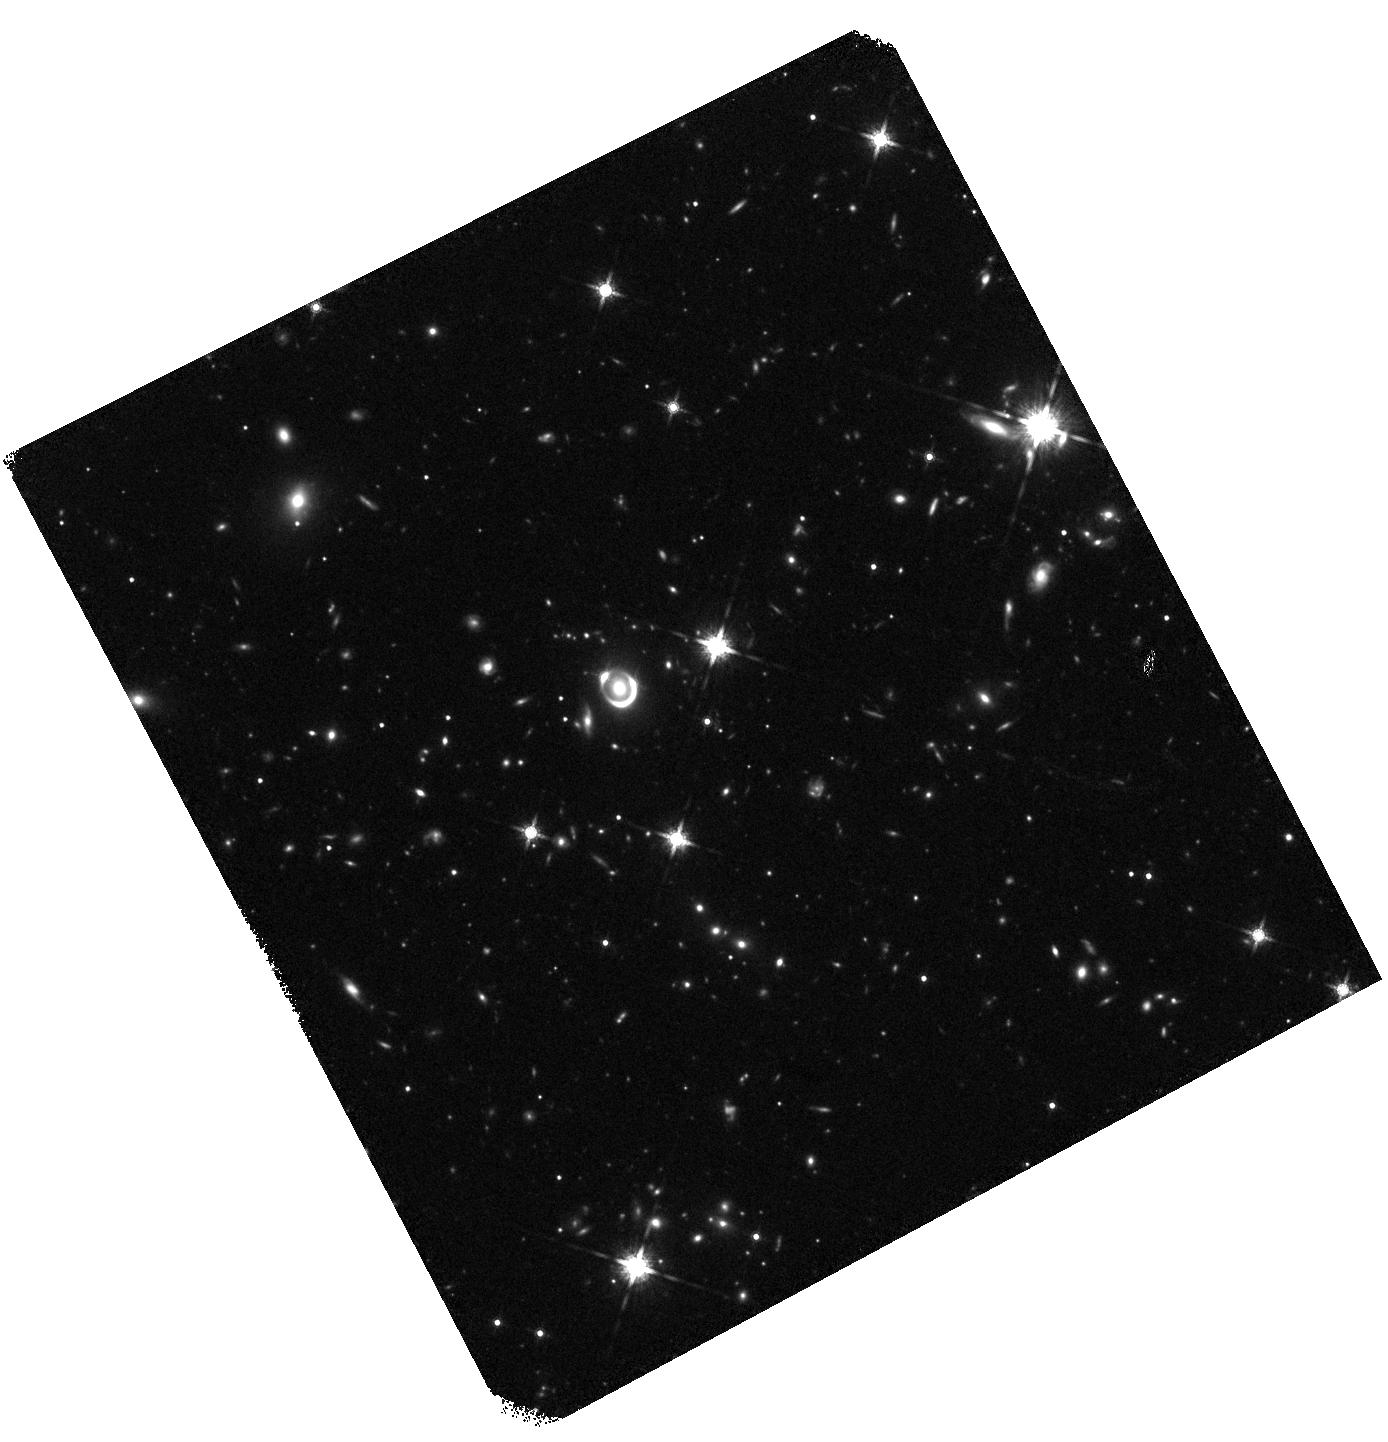
Target: PSJ2107-1611. Instrument: WFC3/IR. Filter: F160W. Exposure: 30 min. Observation ID: hst_17601_51_wfc3_ir_f160w_ifbi51

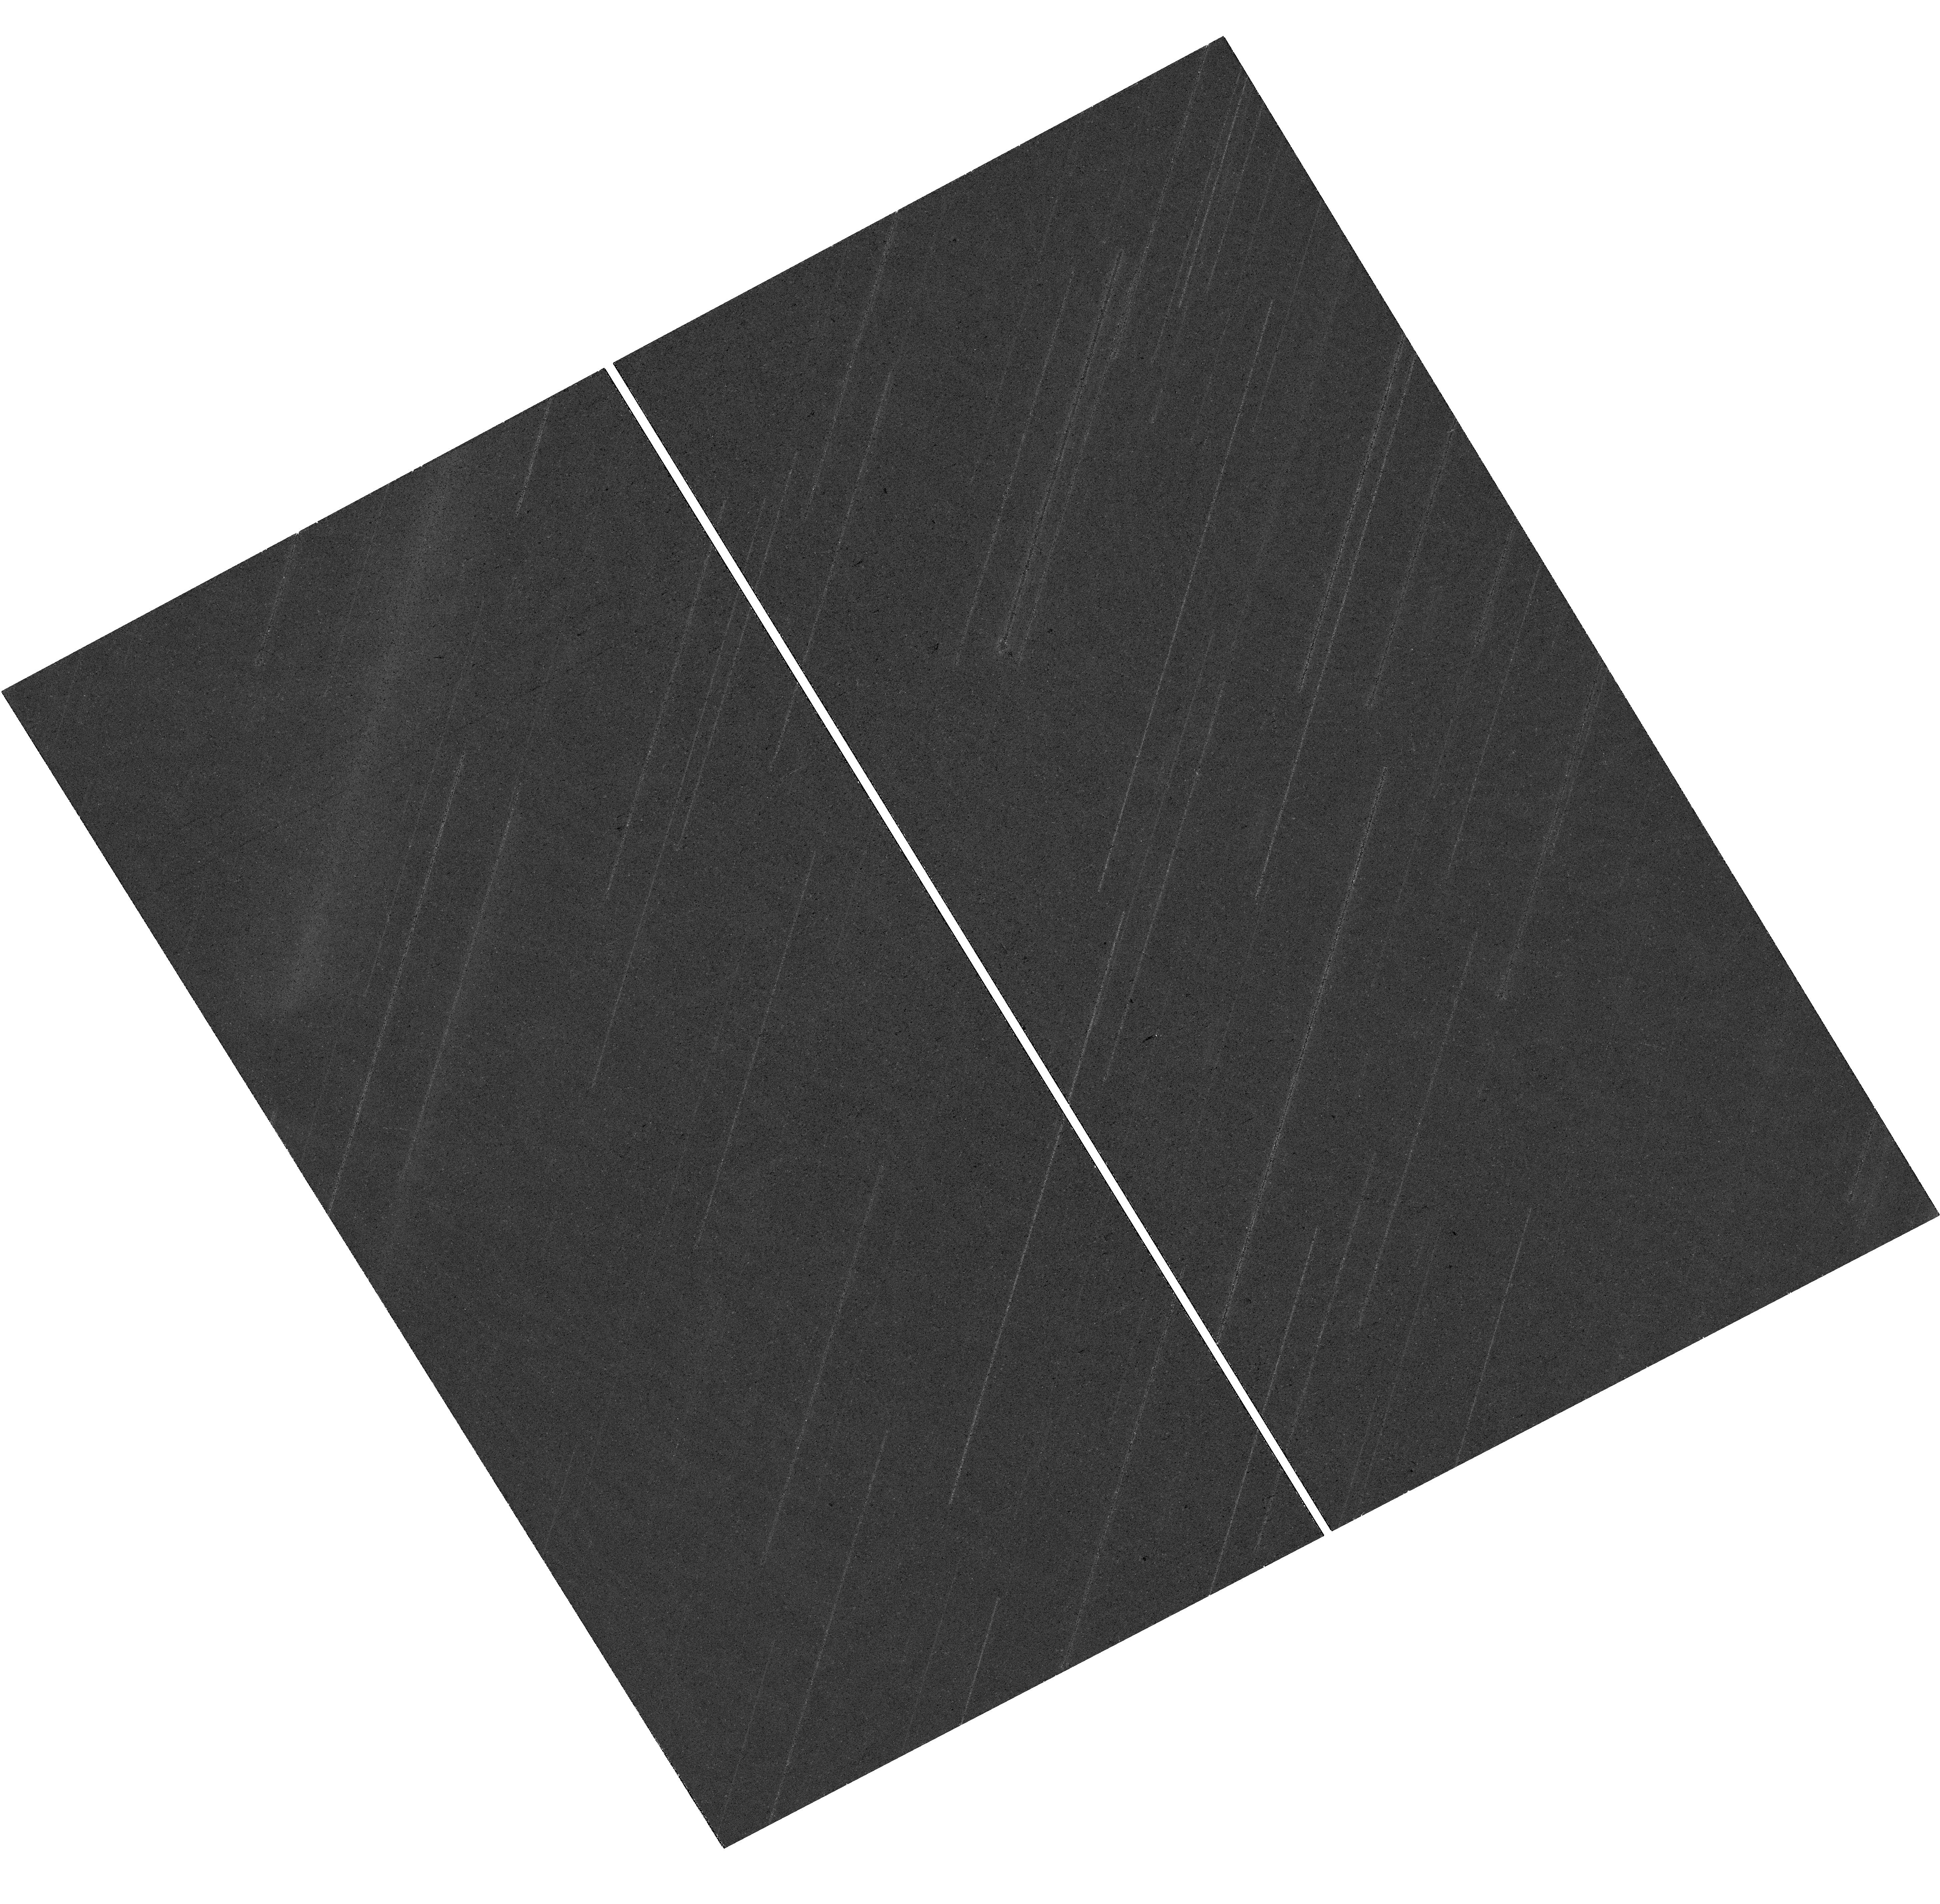
Target: PSJ2107-1611. Instrument: WFC3/UVIS. Filter: F814W. Exposure: 19 min. Observation ID: hst_17601_01_wfc3_uvis_f814w_ifbi01

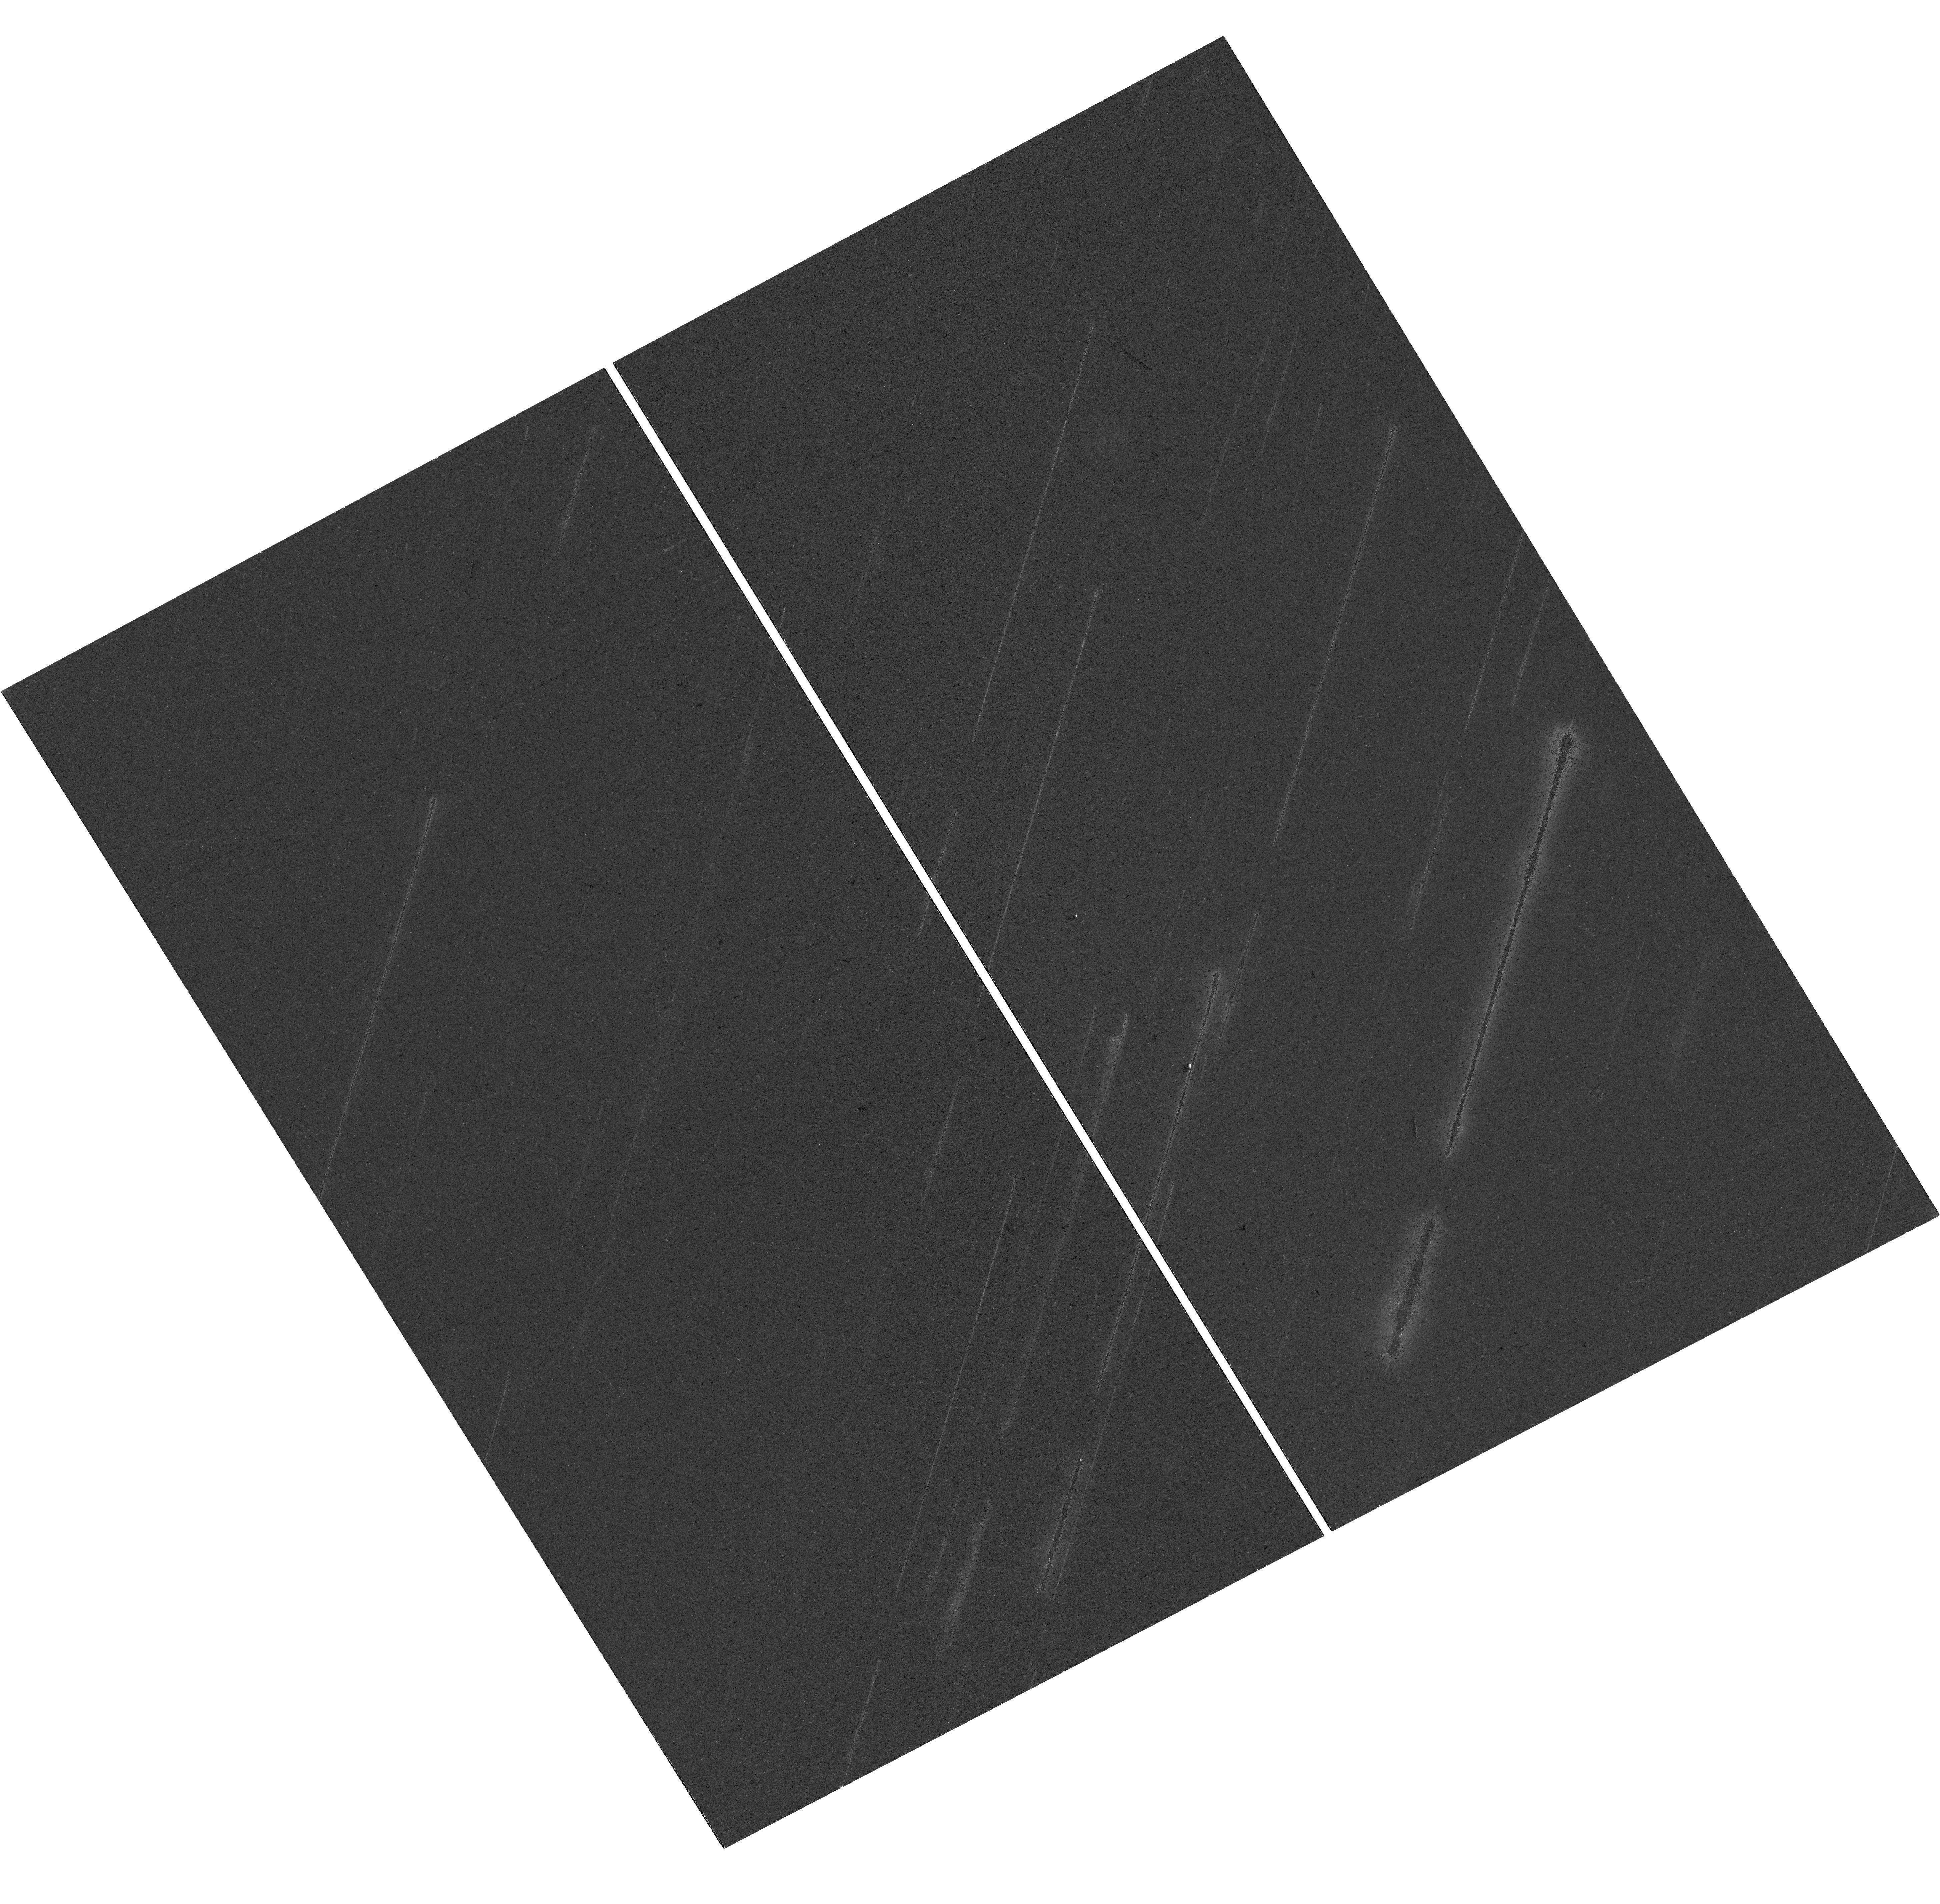
Target: PSJ2107-1611. Instrument: WFC3/UVIS. Filter: F475X. Exposure: 19 min. Observation ID: hst_17601_01_wfc3_uvis_f475x_ifbi01

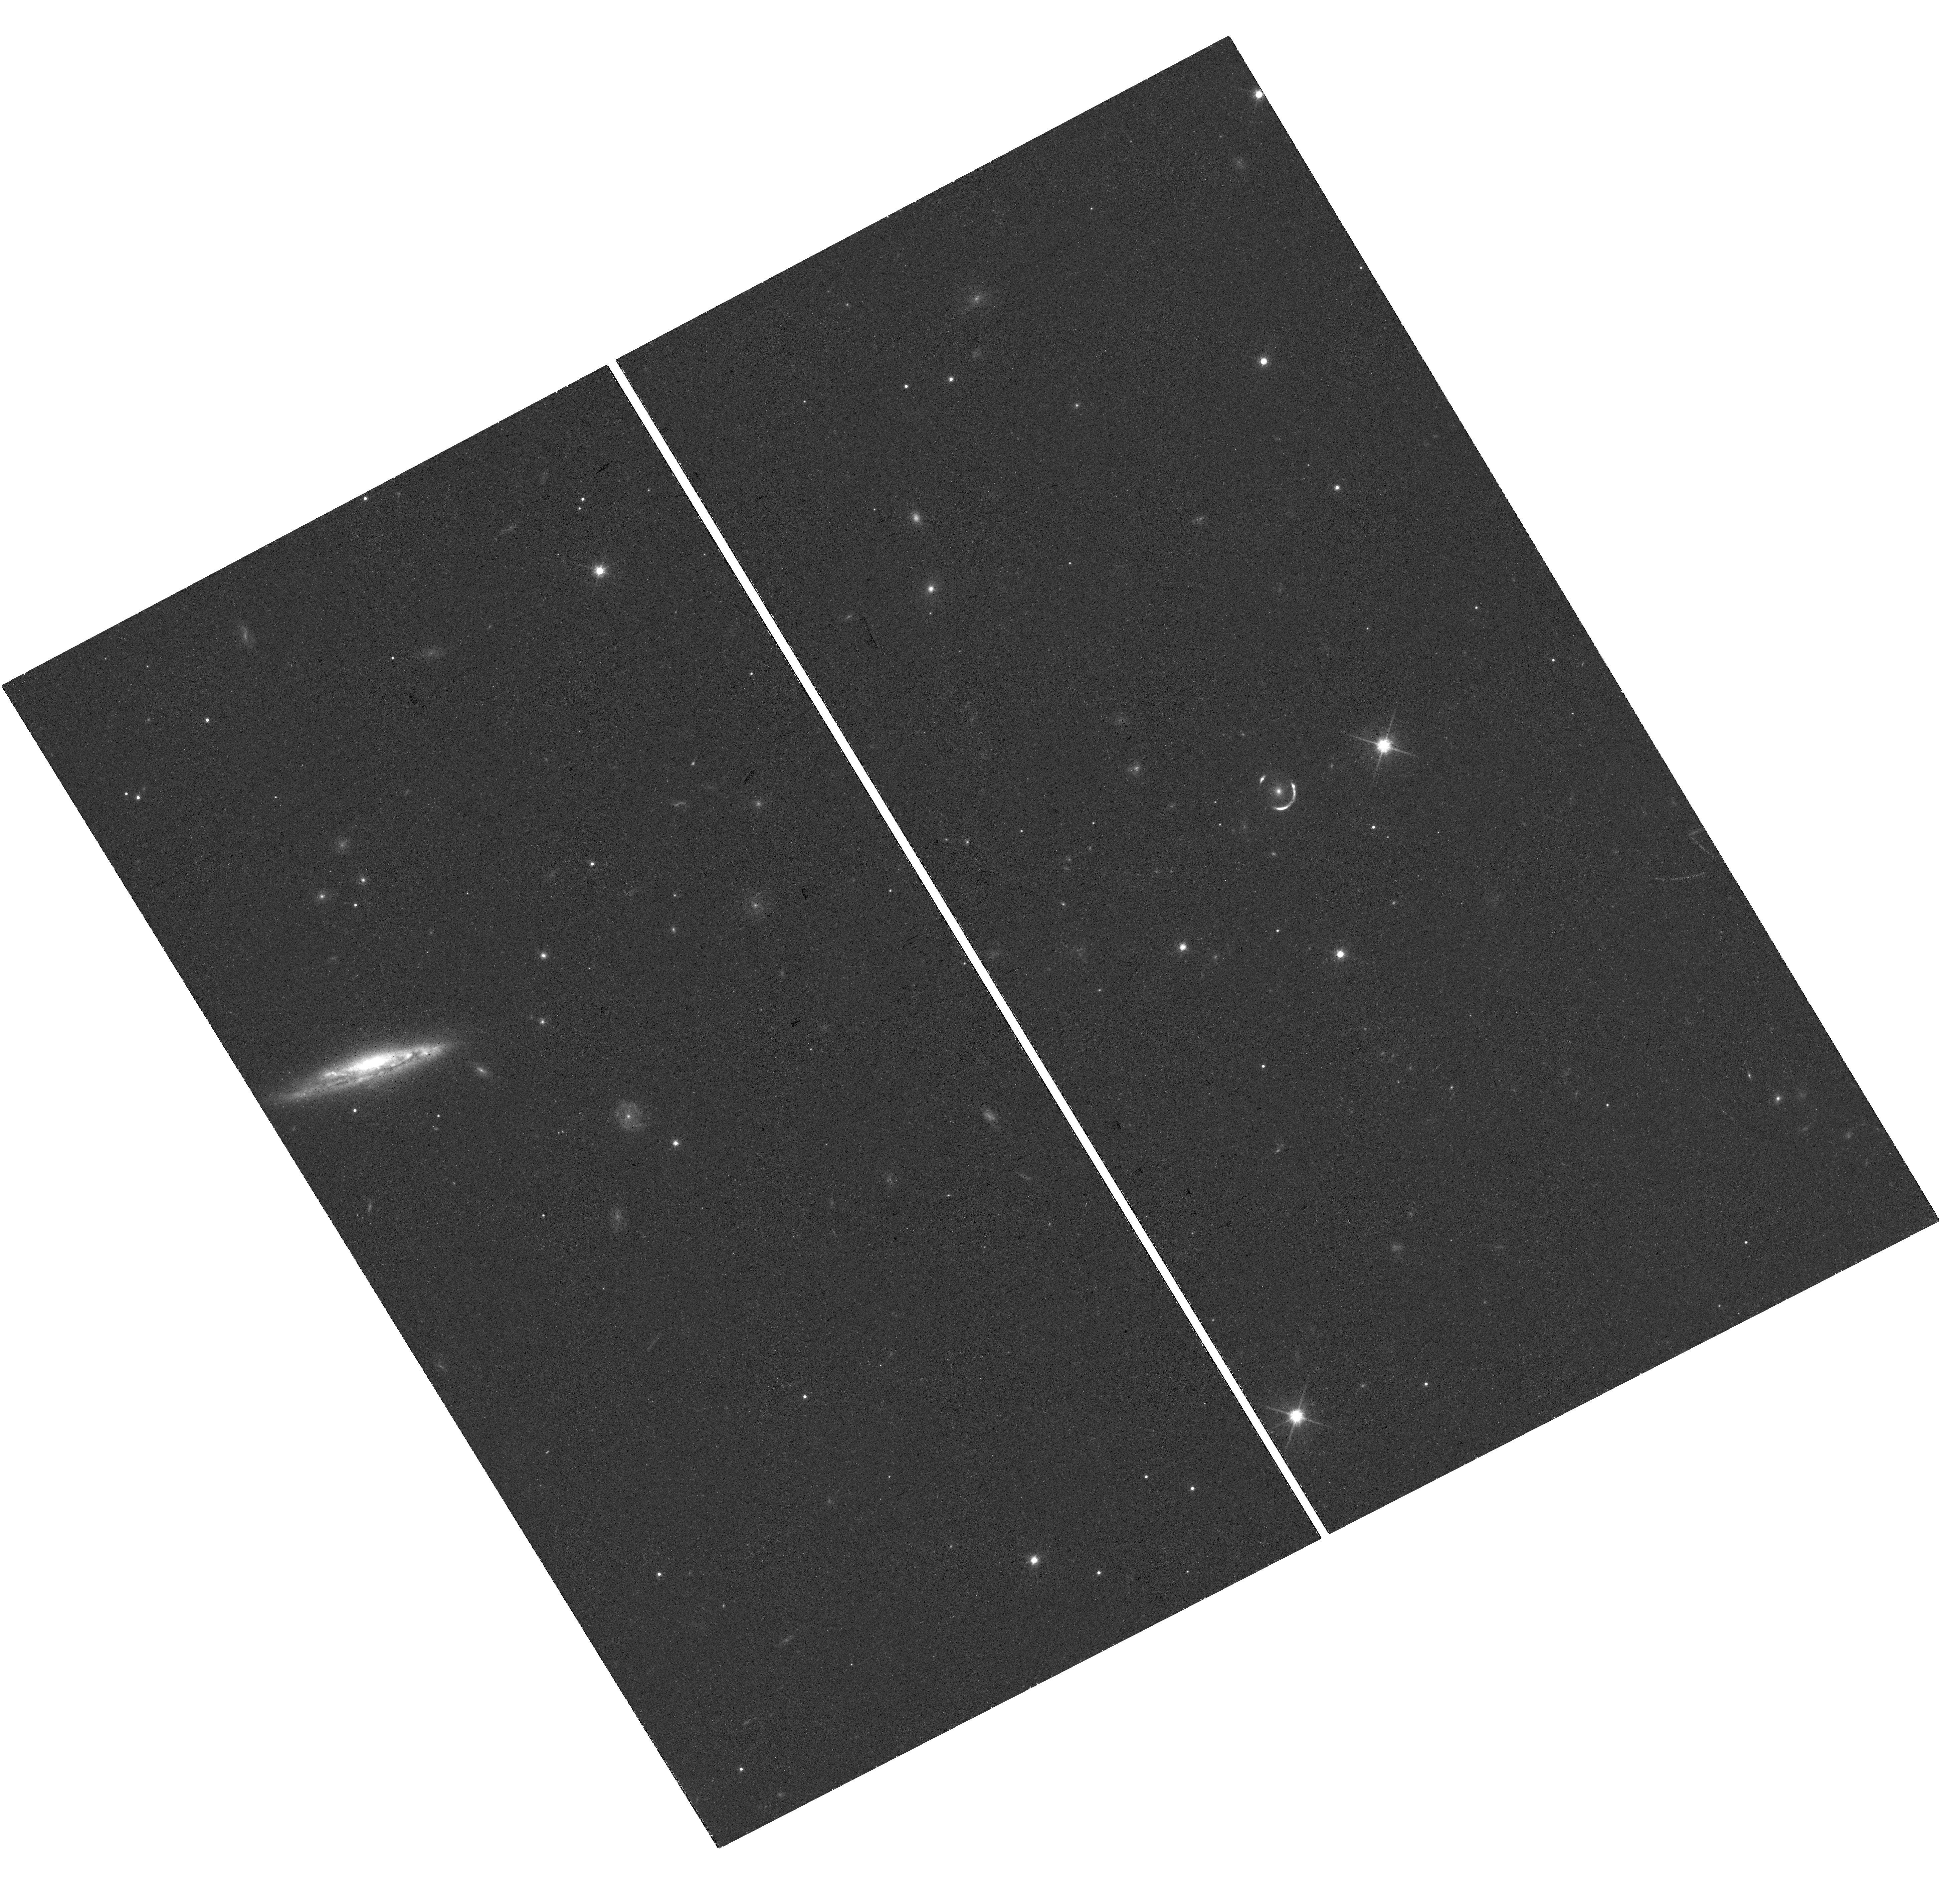
Target: PSJ2107-1611. Instrument: WFC3/UVIS. Filter: F814W. Exposure: 19 min. Observation ID: hst_17601_51_wfc3_uvis_f814w_ifbi51

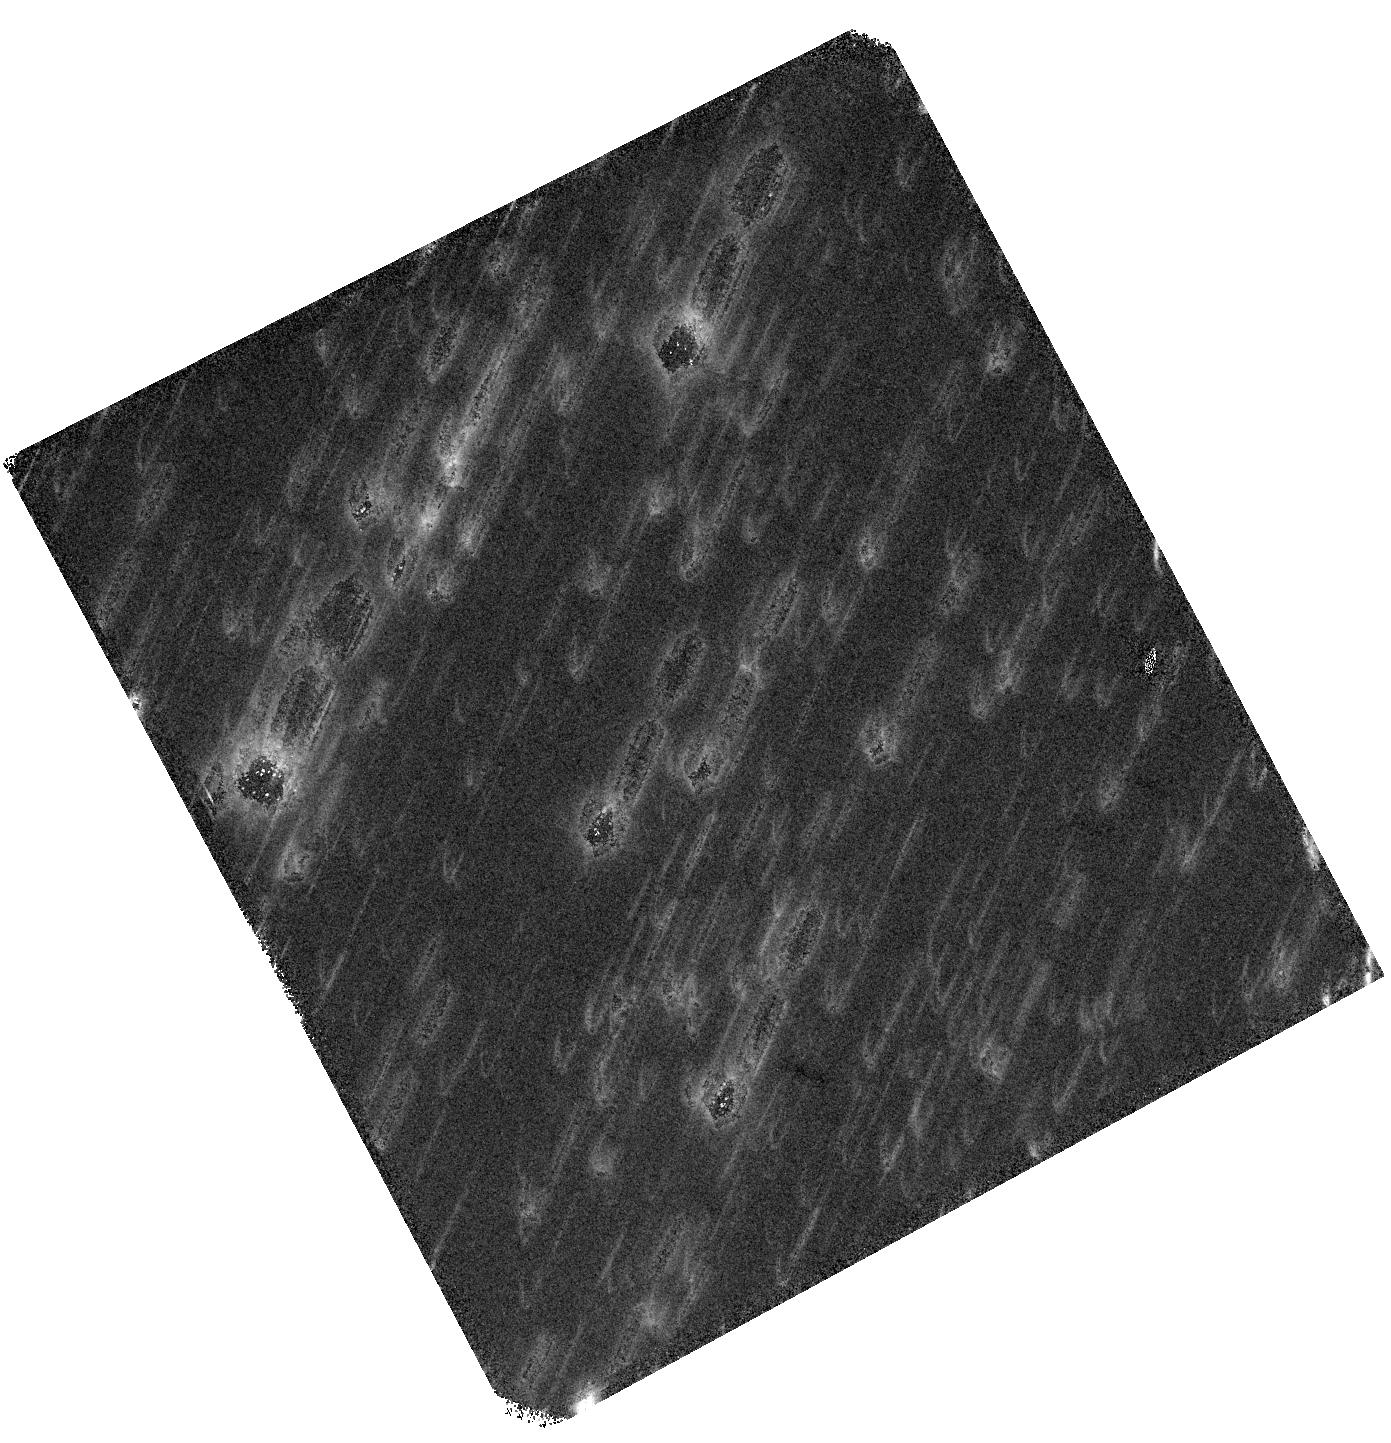
Target: PSJ2107-1611. Instrument: WFC3/IR. Filter: F160W. Exposure: 33 min. Observation ID: hst_17601_01_wfc3_ir_f160w_ifbi01

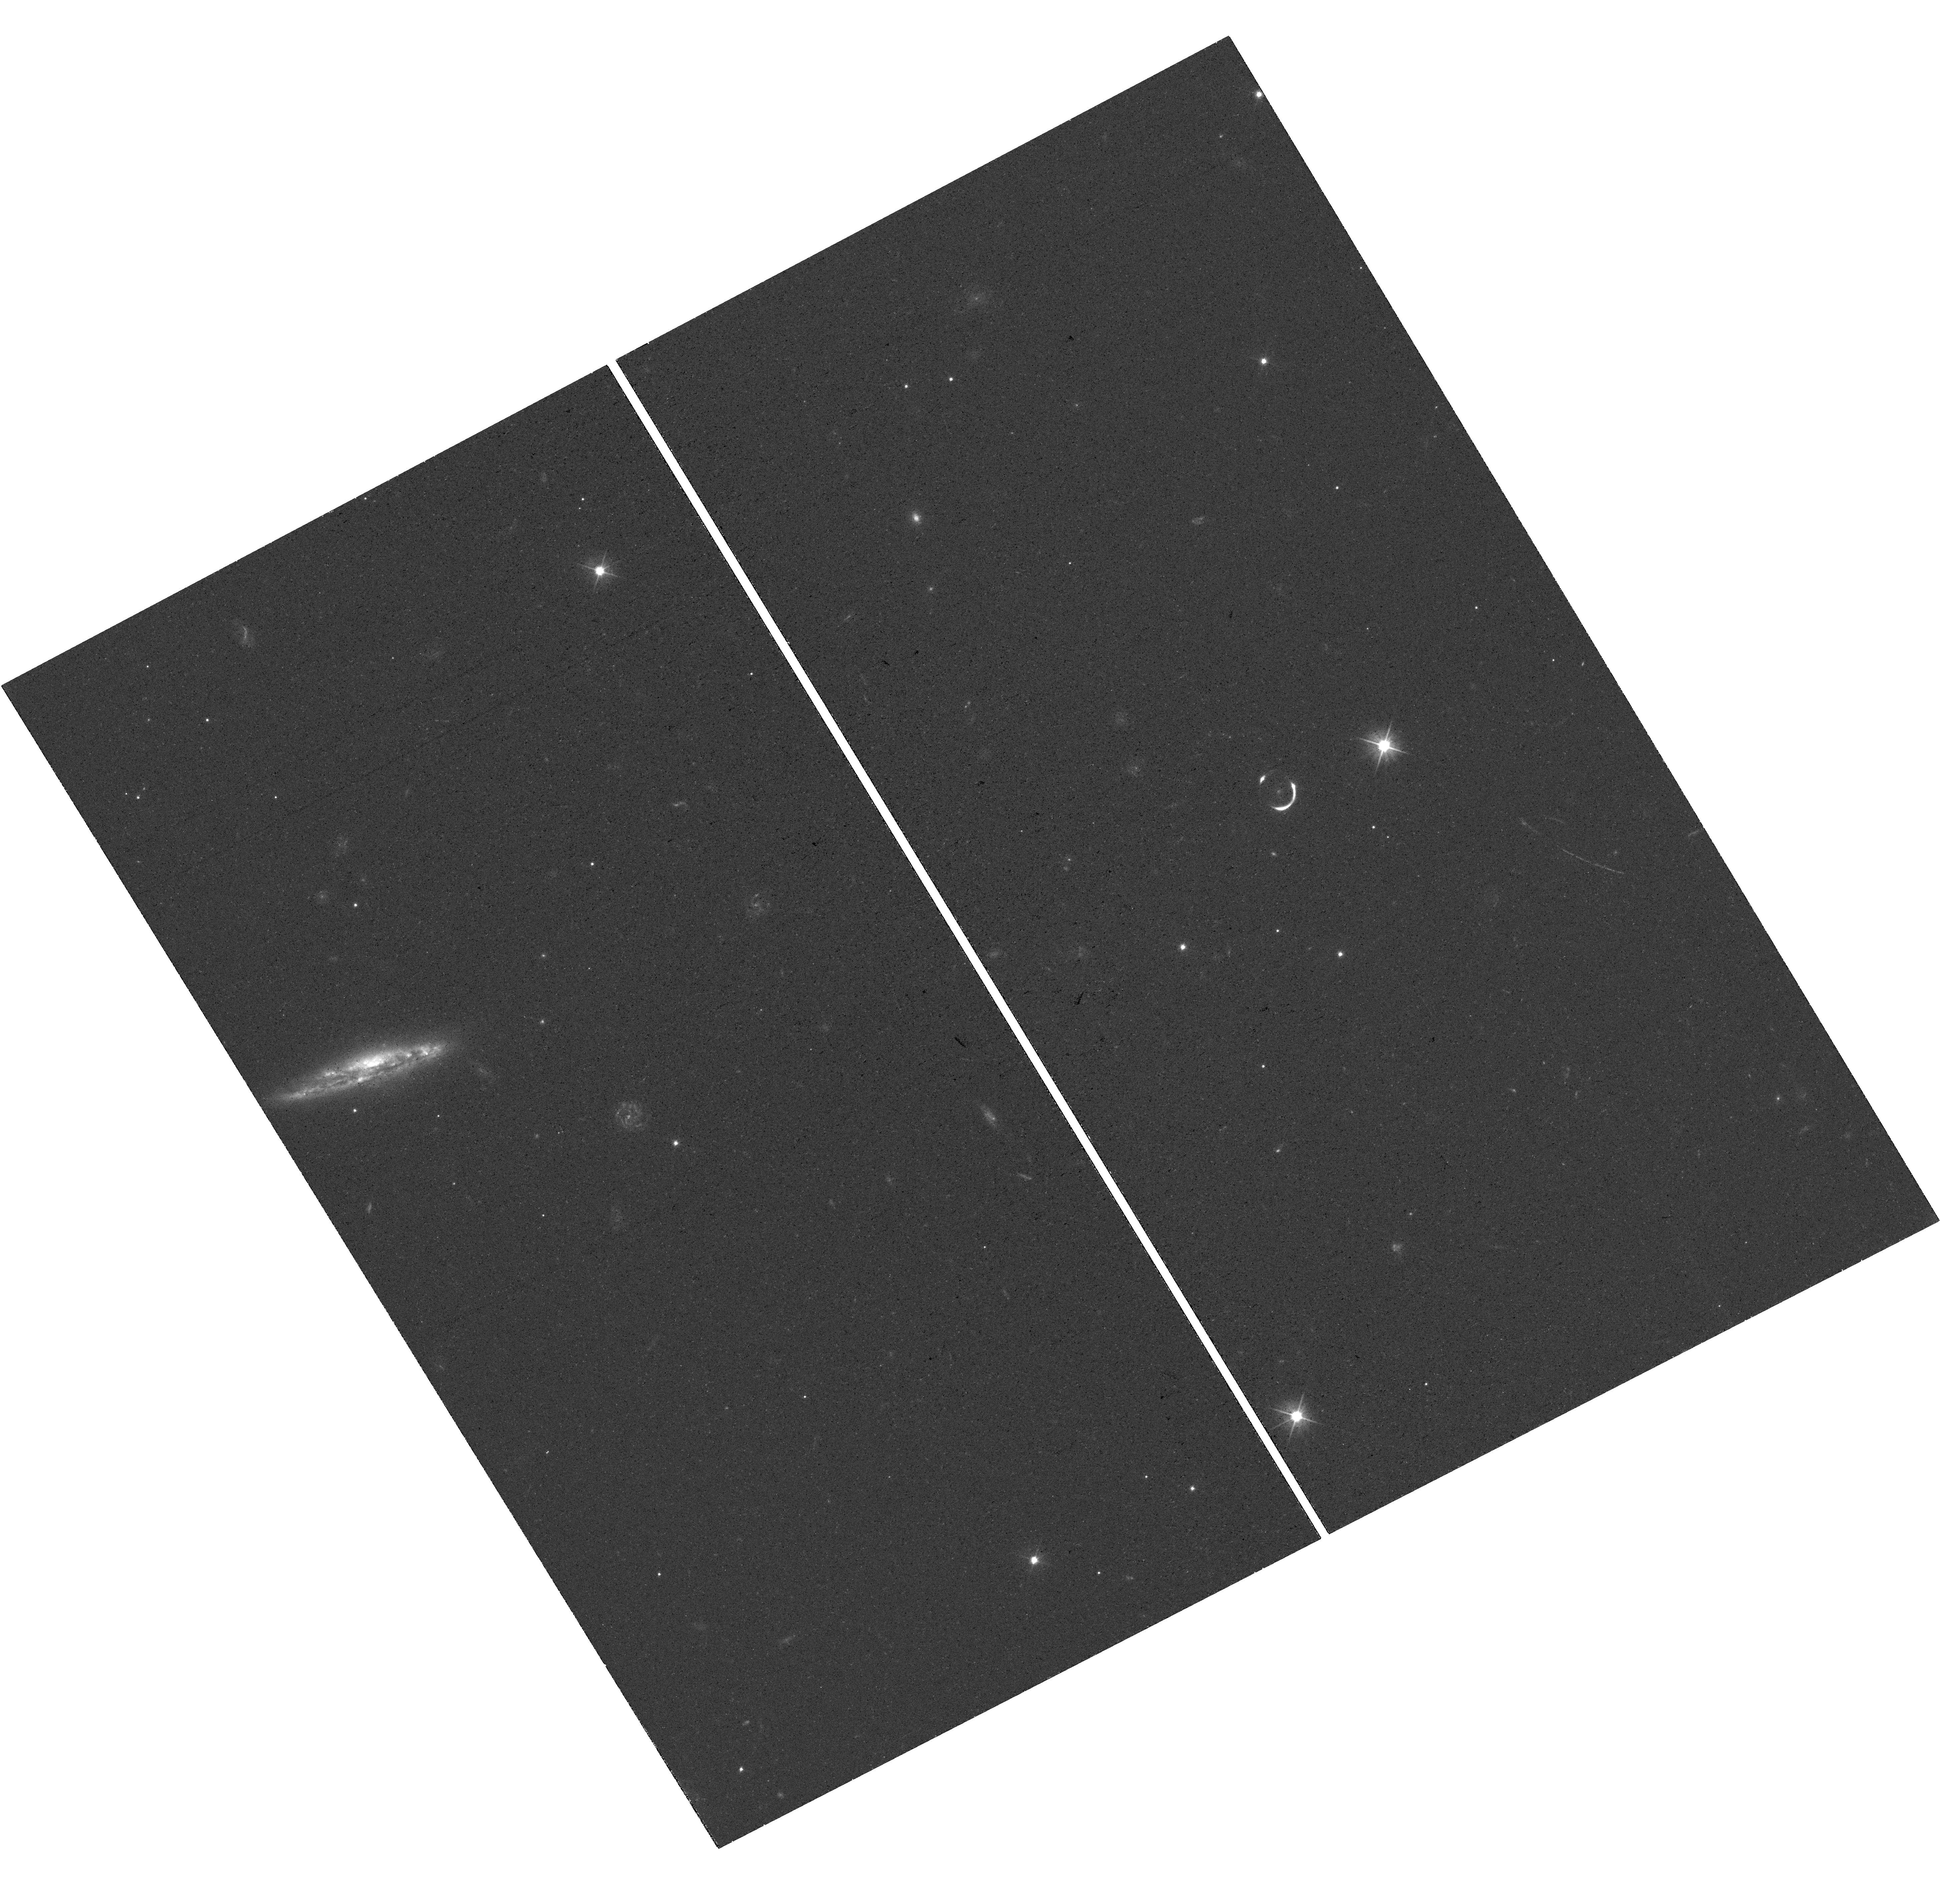
Target: PSJ2107-1611. Instrument: WFC3/UVIS. Filter: F475X. Exposure: 18 min. Observation ID: hst_17601_51_wfc3_uvis_f475x_ifbi51

The first changing-multiplicity lensed quasar: a probe of sub-parsec quasar structure at Cosmic Noon (PI: Dux, Frederic)

A standard scheme for quasar structure has been built up over the last 60 years, comprising a supermassive black hole, accretion disk, torus, and broad and narrow line regions. Constraining these regions' kinematics and geometry remains difficult, particularly at high redshift, where all studies are unresolved. A recent discovery of a quadruply imaged lensed quasar has opened up an unprecedented and exciting probe of the subparsec-scale geometry of a quasar at z=2.7. The system shows 4 point sources in the optical (to 0.93 microns), yet only two point sources in recent JWST-MIRI imaging (5.6 microns), and follow-up ERIS-NIX Ks imaging (2.1 microns). This is entirely unexpected since lensing is achromatic, but could be explained by the source lying within a parsec of the region that splits the 4- and 2-image regimes. However, there are still several unanswered questions. How is the rest-frame UV of the accretion disk imaged four times, yet its optical emission is not? How can parts of the broad line region be imaged four times, yet the torus, thought to be larger, is not. High-resolution optical imaging is necessary to answer these questions: HST multi-band imaging will resolve the close optical image pair, and constrain a precise mass model from the lensed host galaxy arcs. Such a model will map the various optical quasar components back to the source at sub-parsec resolution, and fully exploit the existing JWST-MIRI, MUSE and ERIS datasets. Finally we will constrain the disappearance of the image pair to a narrow wavelength range, disambiguating several plausible explanations, e.g., an asymmetric torus, a second UV continuum source, or alternative dark matter models.